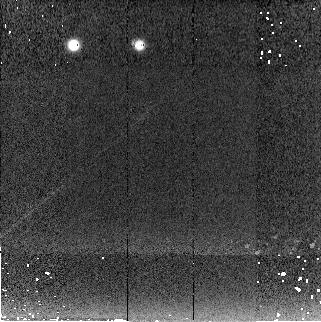
Target: P330-E. Instrument: NICMOS/NIC2. Filter: F222M. Exposure: 3 min. Observation ID: n993010f0

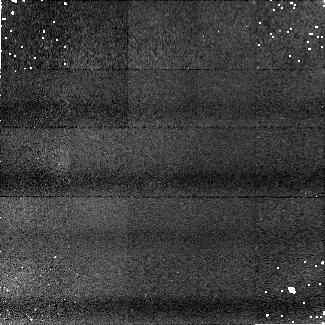
Target: P330-E. Instrument: NICMOS/NIC1. Filter: F190N. Exposure: 6 min. Observation ID: n99301080

NICMOS 2Gyro PSF-test (PI: Arribas, Santiago)

This proposal is aimed at analysing the NICMOS PSF under 2-gyro operations. For that we will observe the standard star P330E, which has been intensively observed since Cyle 7 and, therefore, it is a good reference to detect any possible deviation from 3-gyro operations. This proposal is largely based on the photometric monitoring calibration proposal (10381 and previous). Changes with respect to that proposal include: 1- The patterns are repeated twice for NIC1, and 3 times for NIC2 in order to gain S/N and reduce intrapixel sensitivity. NIC3 observations (1 repeat) complete the last orbit. 2- For F110W observations the SCAMRR sequence is used instead of MCAMRR, in order to gain temporal resolution. 3- Filters F190N and F222M will not be observed with NIC3. The effects of jitter on these filters should be very small (and better detected with NIC2). Intrapixel sensitivity variations induced by the jitter should be better studied at shorter wavelengths.